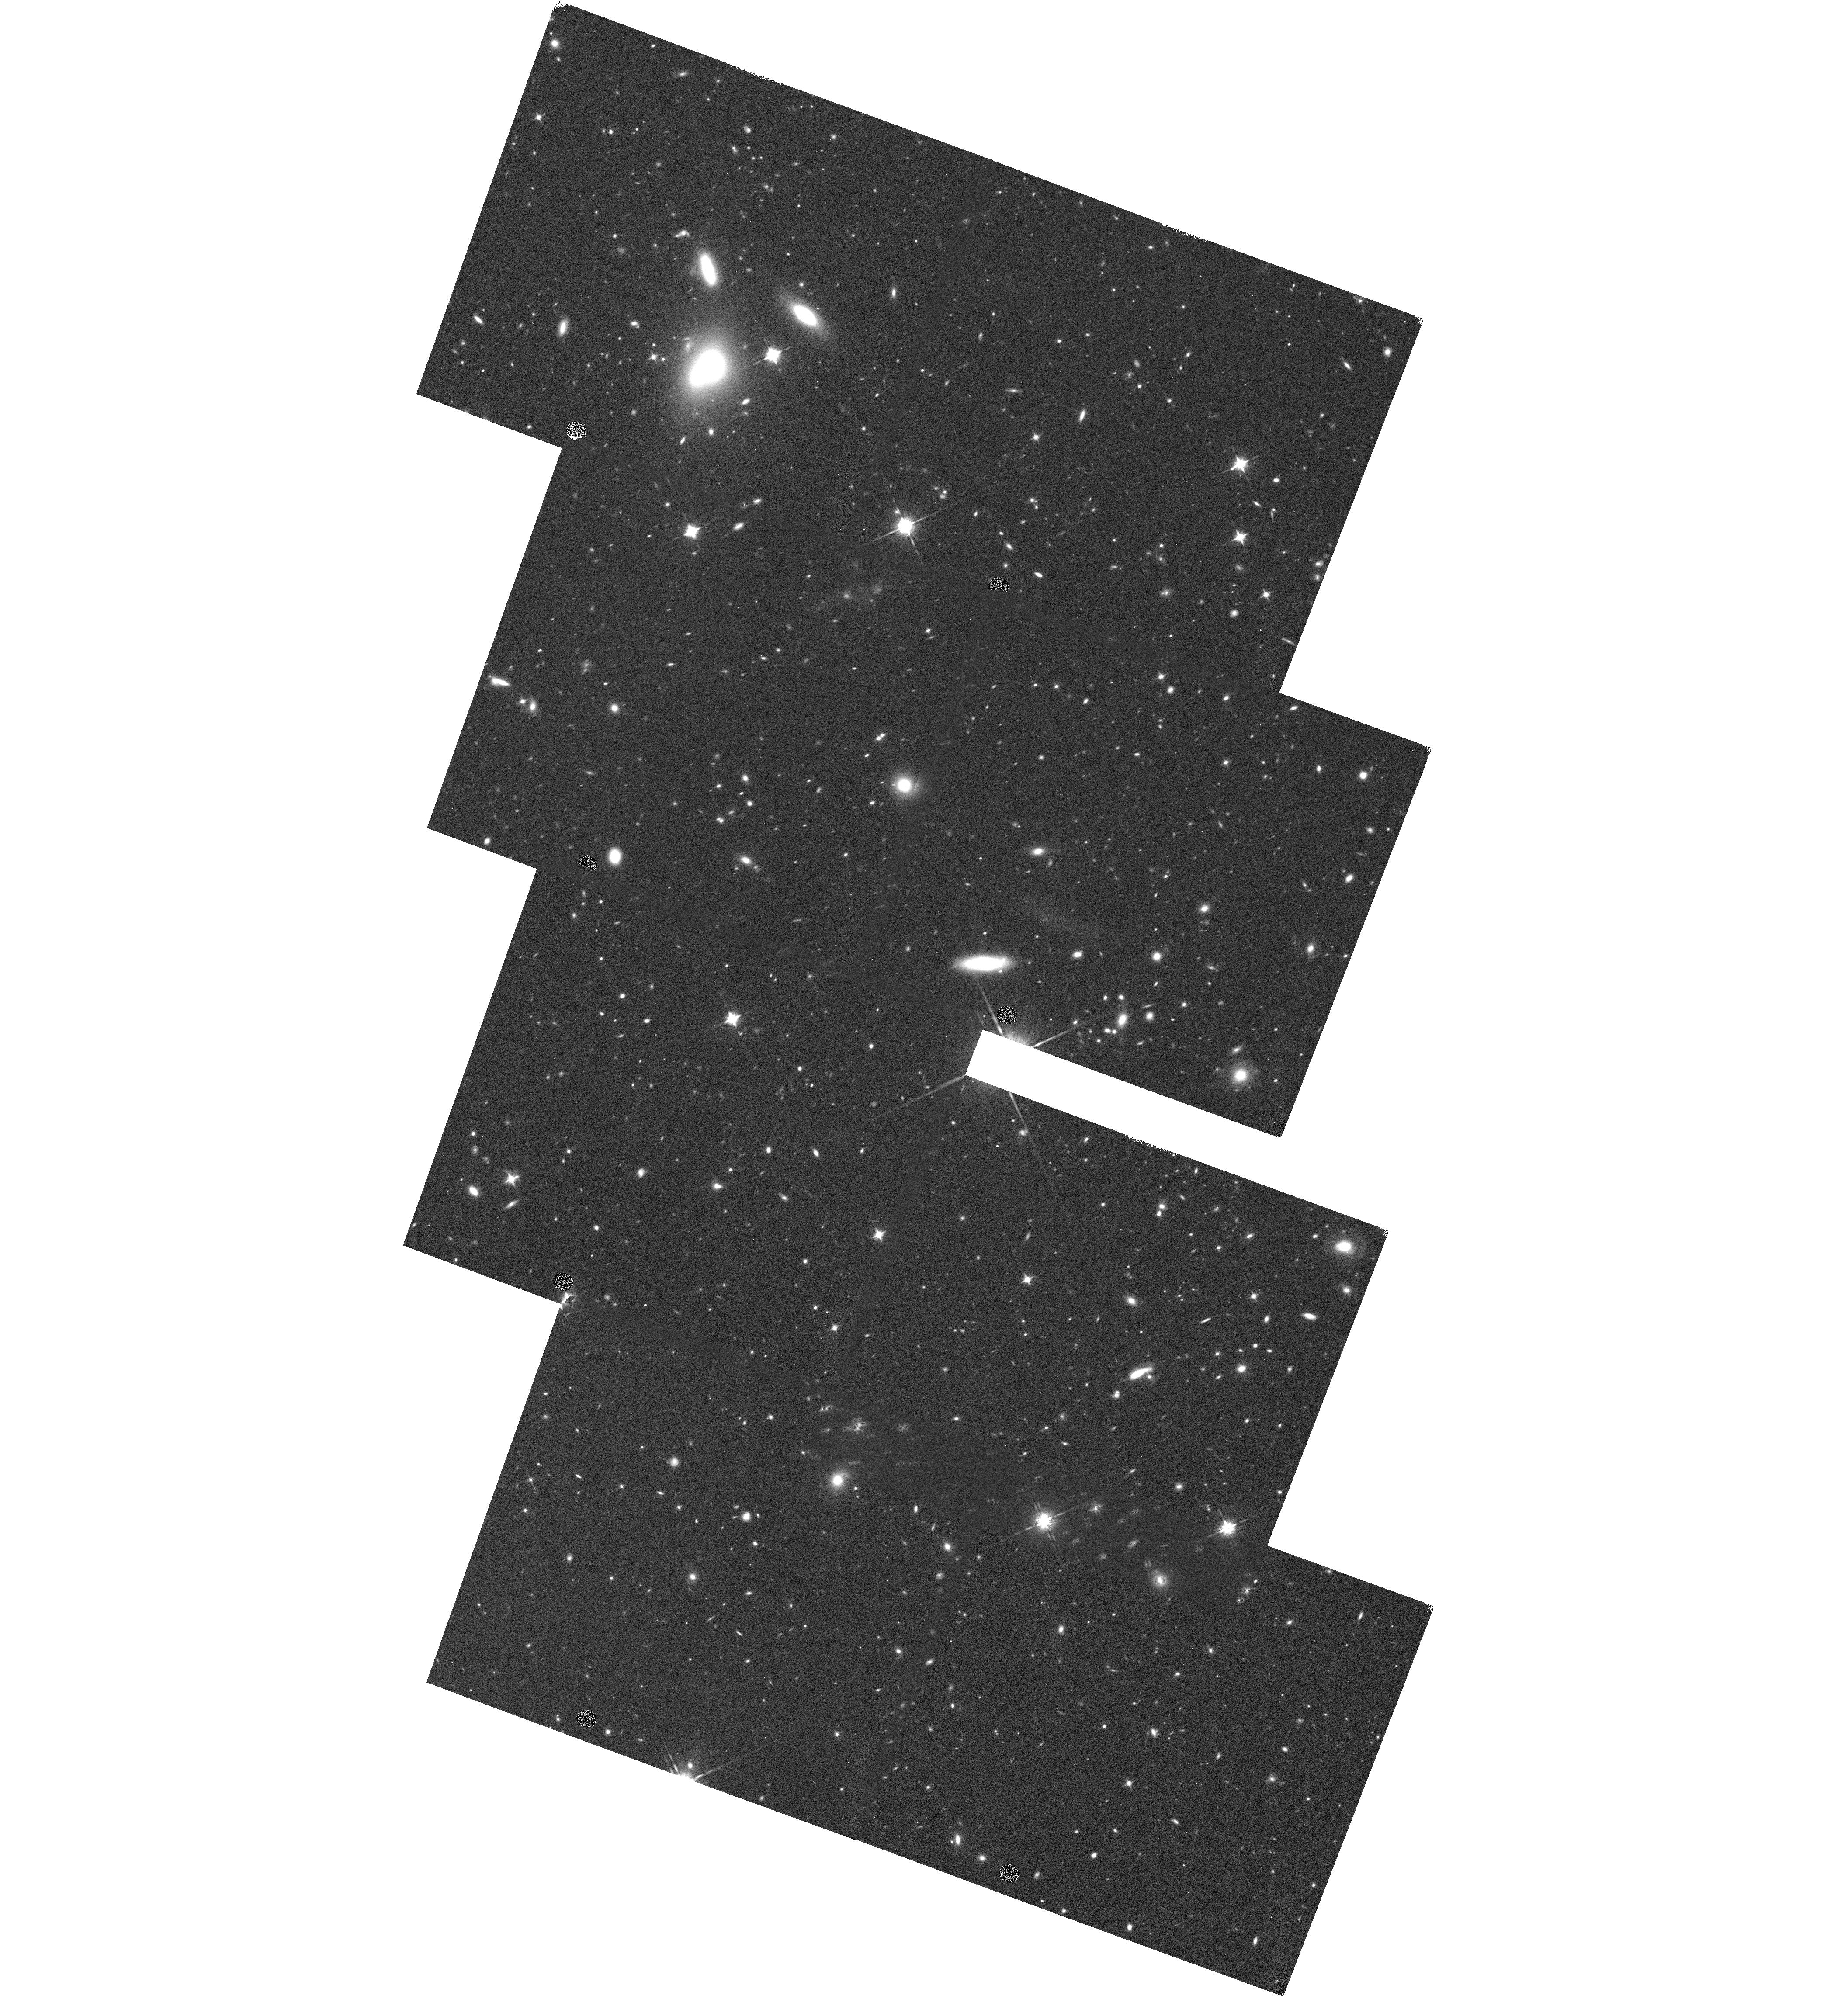
Target: COSMOS-T34-NEW
Instrument: WFC3/IR
Filter: F160W
Exposure: 35 min
Observation ID: hst_14114_34_wfc3_ir_f160w_icxe34

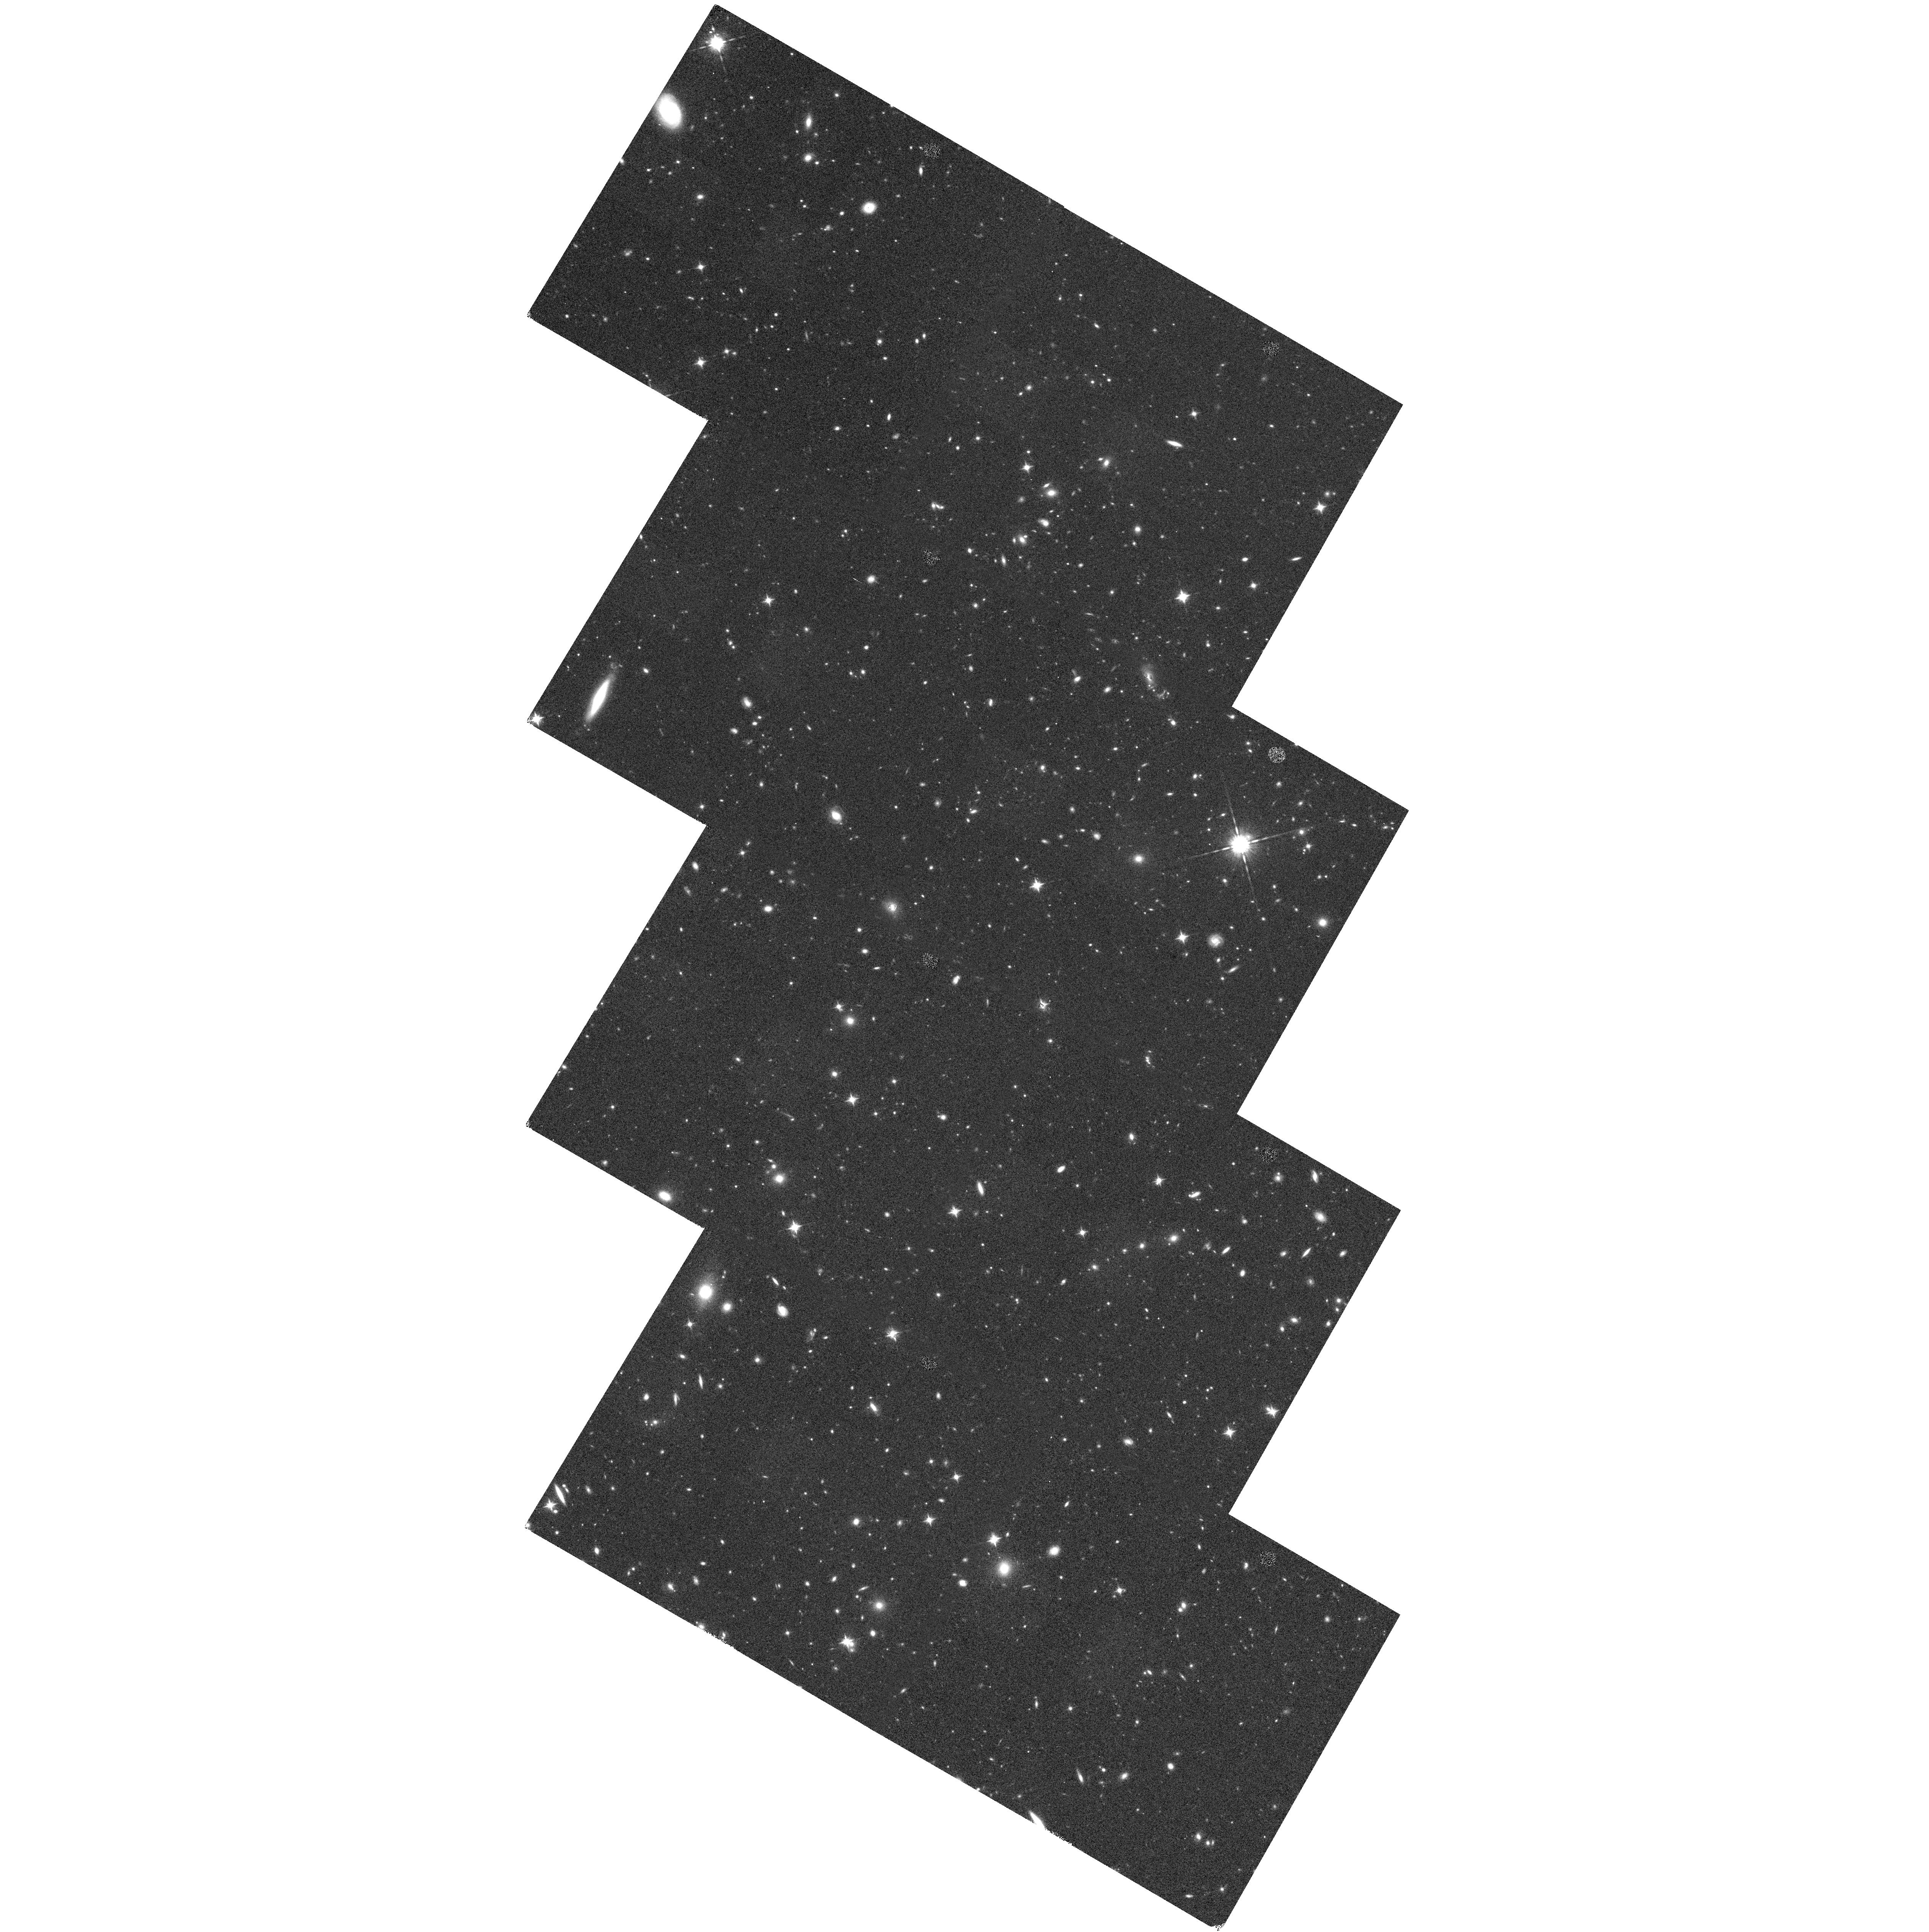
Target: COSMOS-T28
Instrument: WFC3/IR
Filter: F160W
Exposure: 35 min
Observation ID: hst_14114_28_wfc3_ir_f160w_icxe28

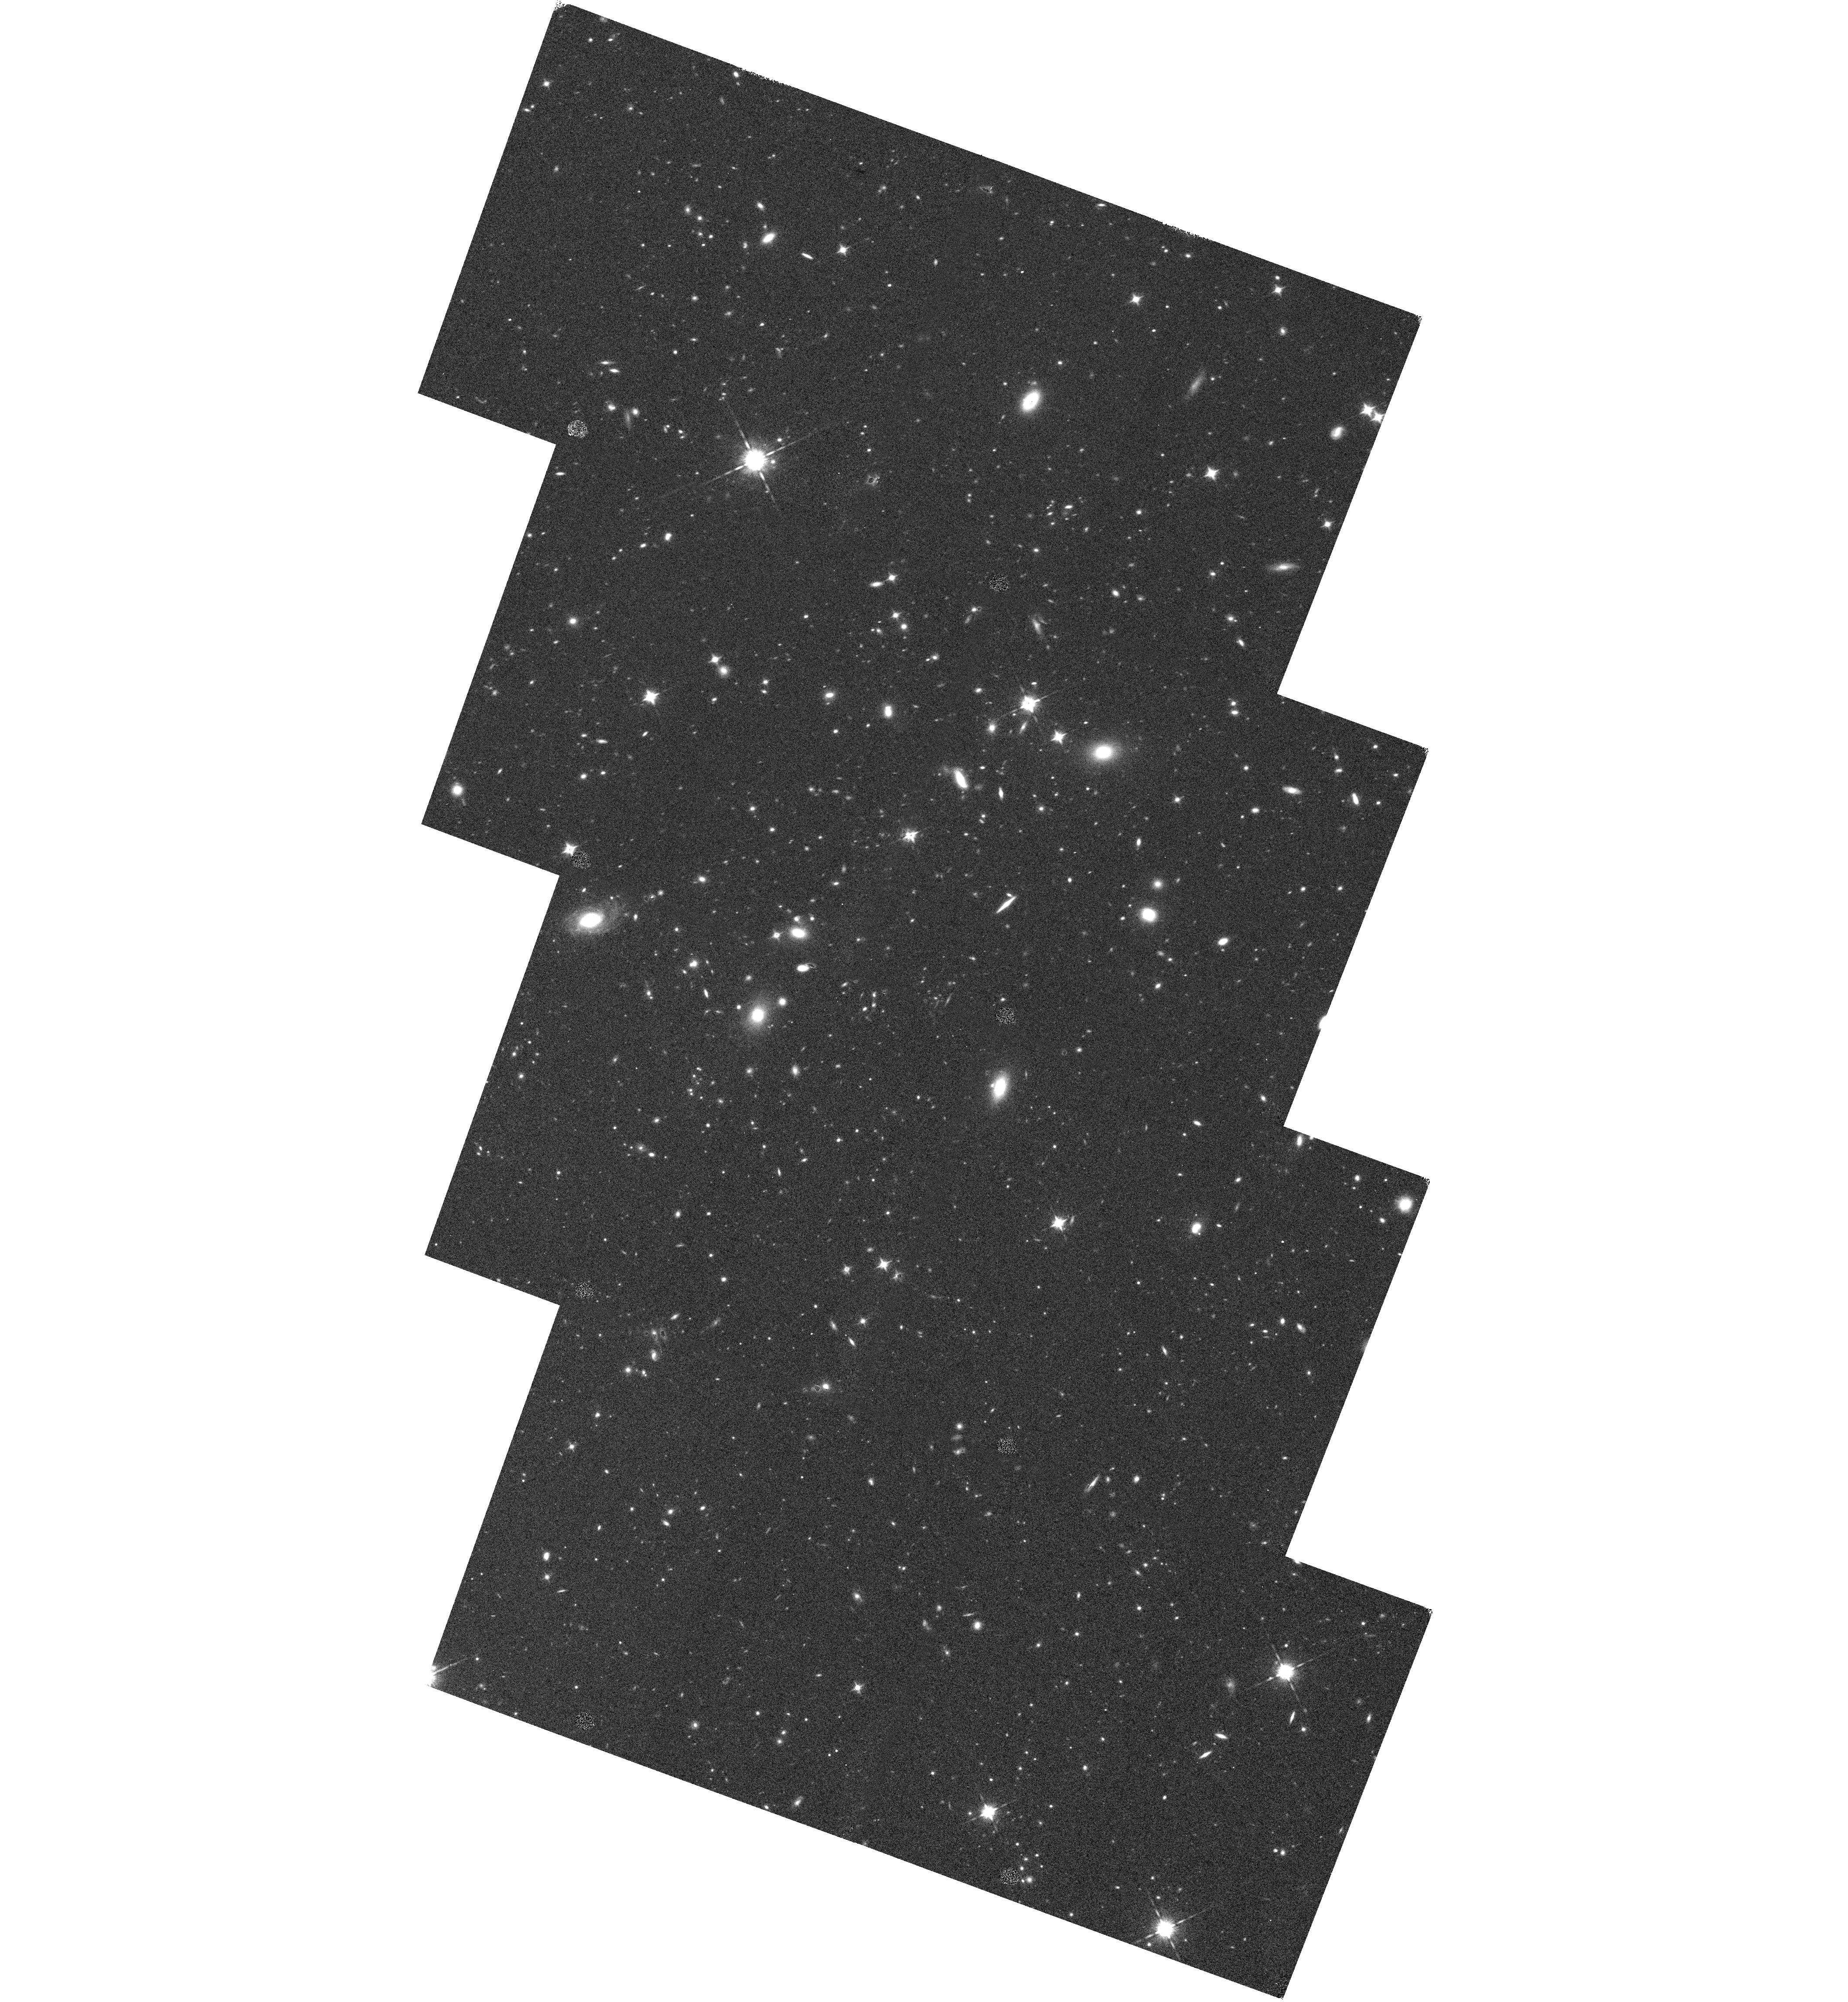
Target: COSMOS-T43-NEW
Instrument: WFC3/IR
Filter: F160W
Exposure: 35 min
Observation ID: hst_14114_43_wfc3_ir_f160w_icxe43

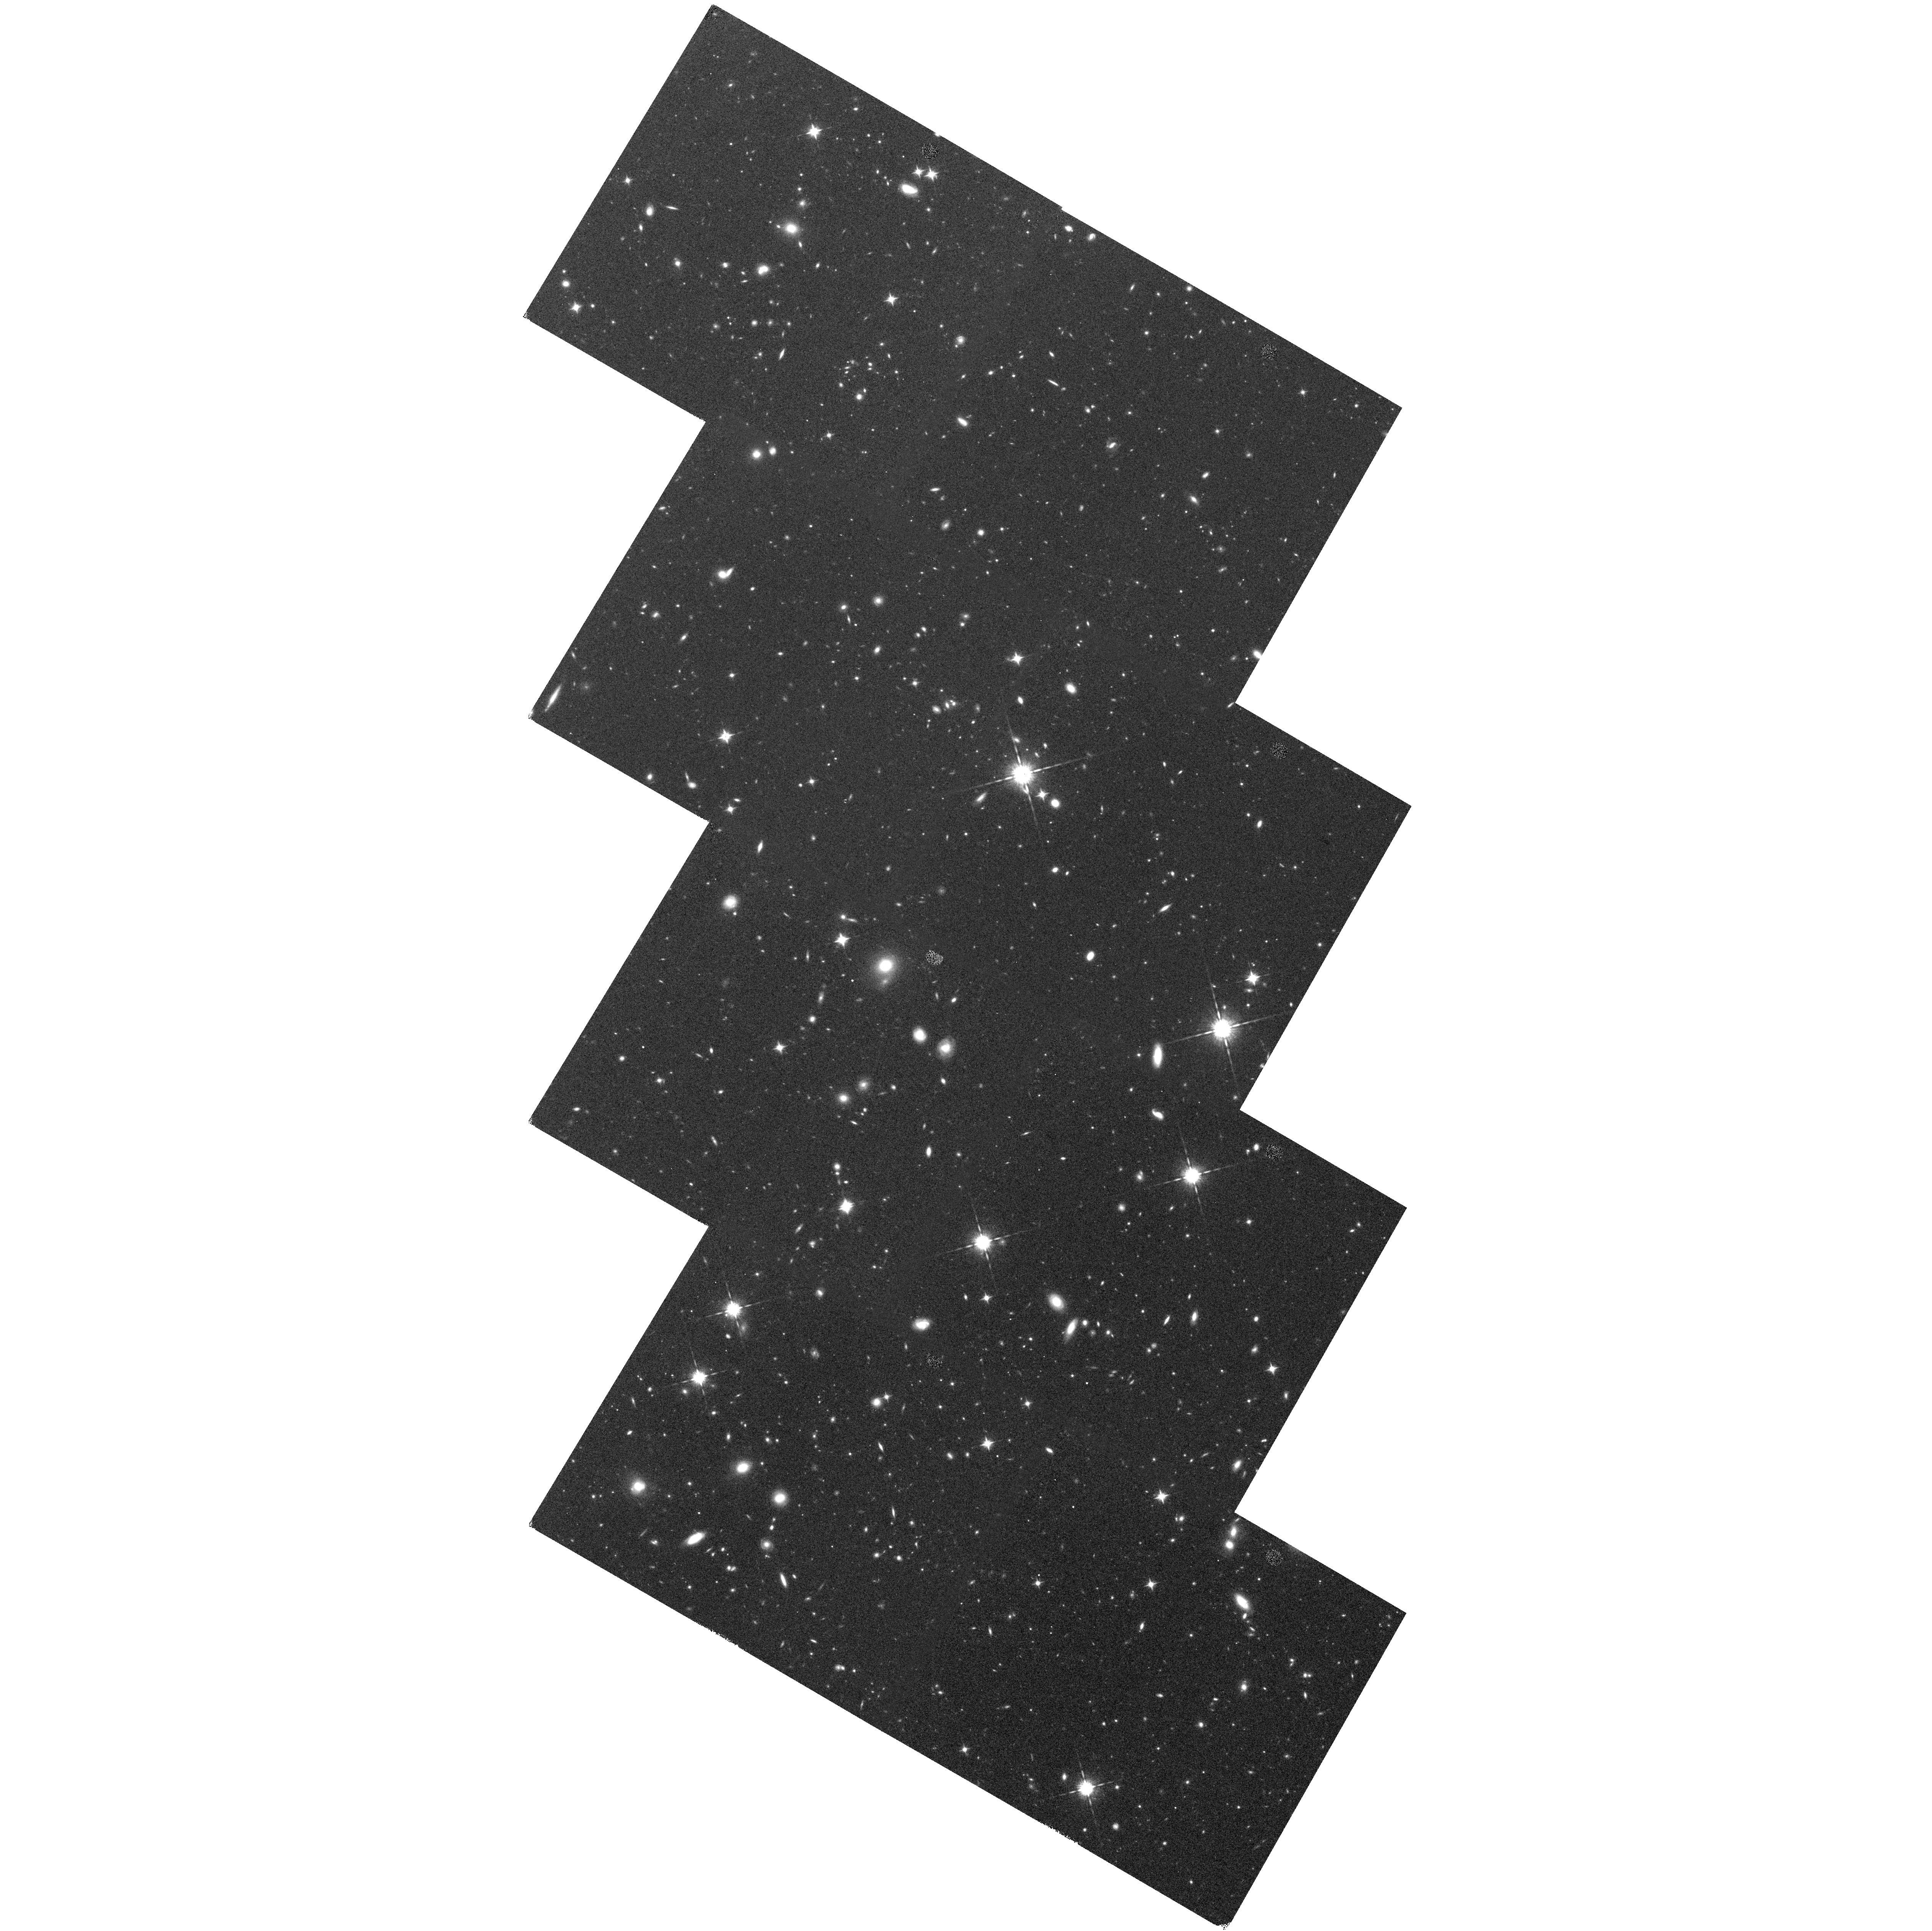
Target: COSMOS-T20
Instrument: WFC3/IR
Filter: F160W
Exposure: 35 min
Observation ID: hst_14114_20_wfc3_ir_f160w_icxe20

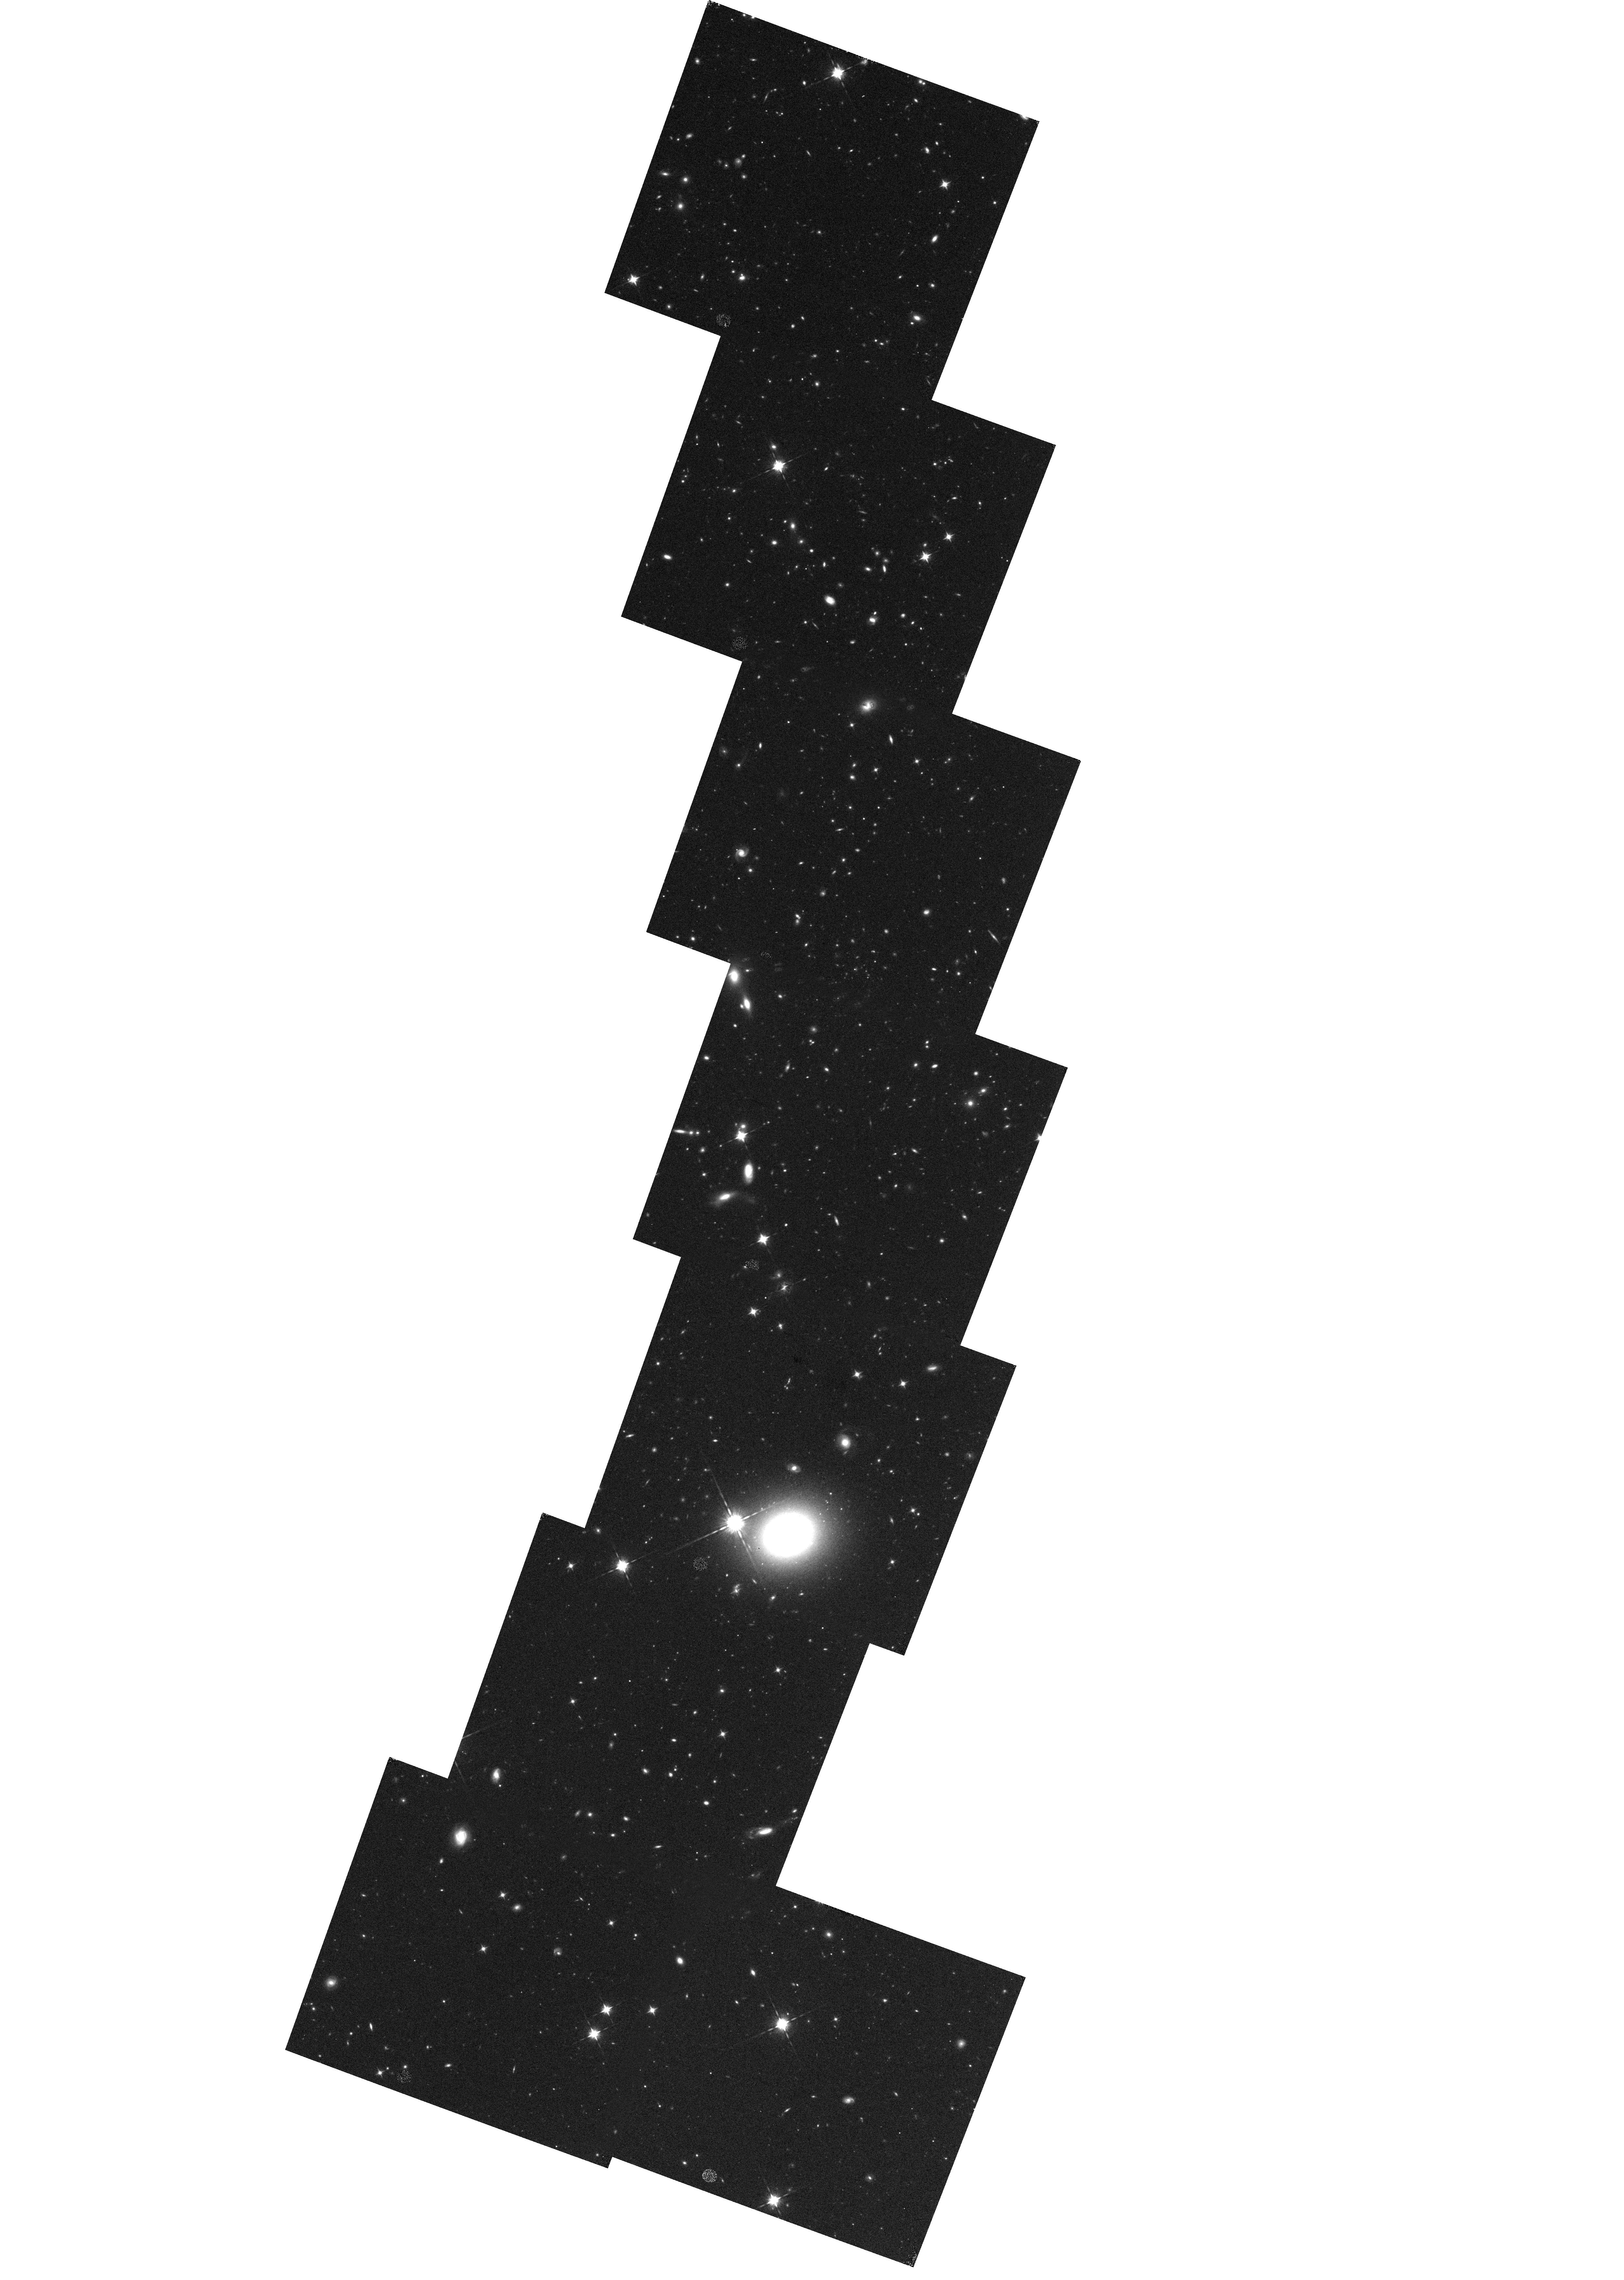
Target: COSMOS-T12
Instrument: WFC3/IR
Filter: F160W
Exposure: 35 min
Observation ID: hst_14114_12_wfc3_ir_f160w_icxe12

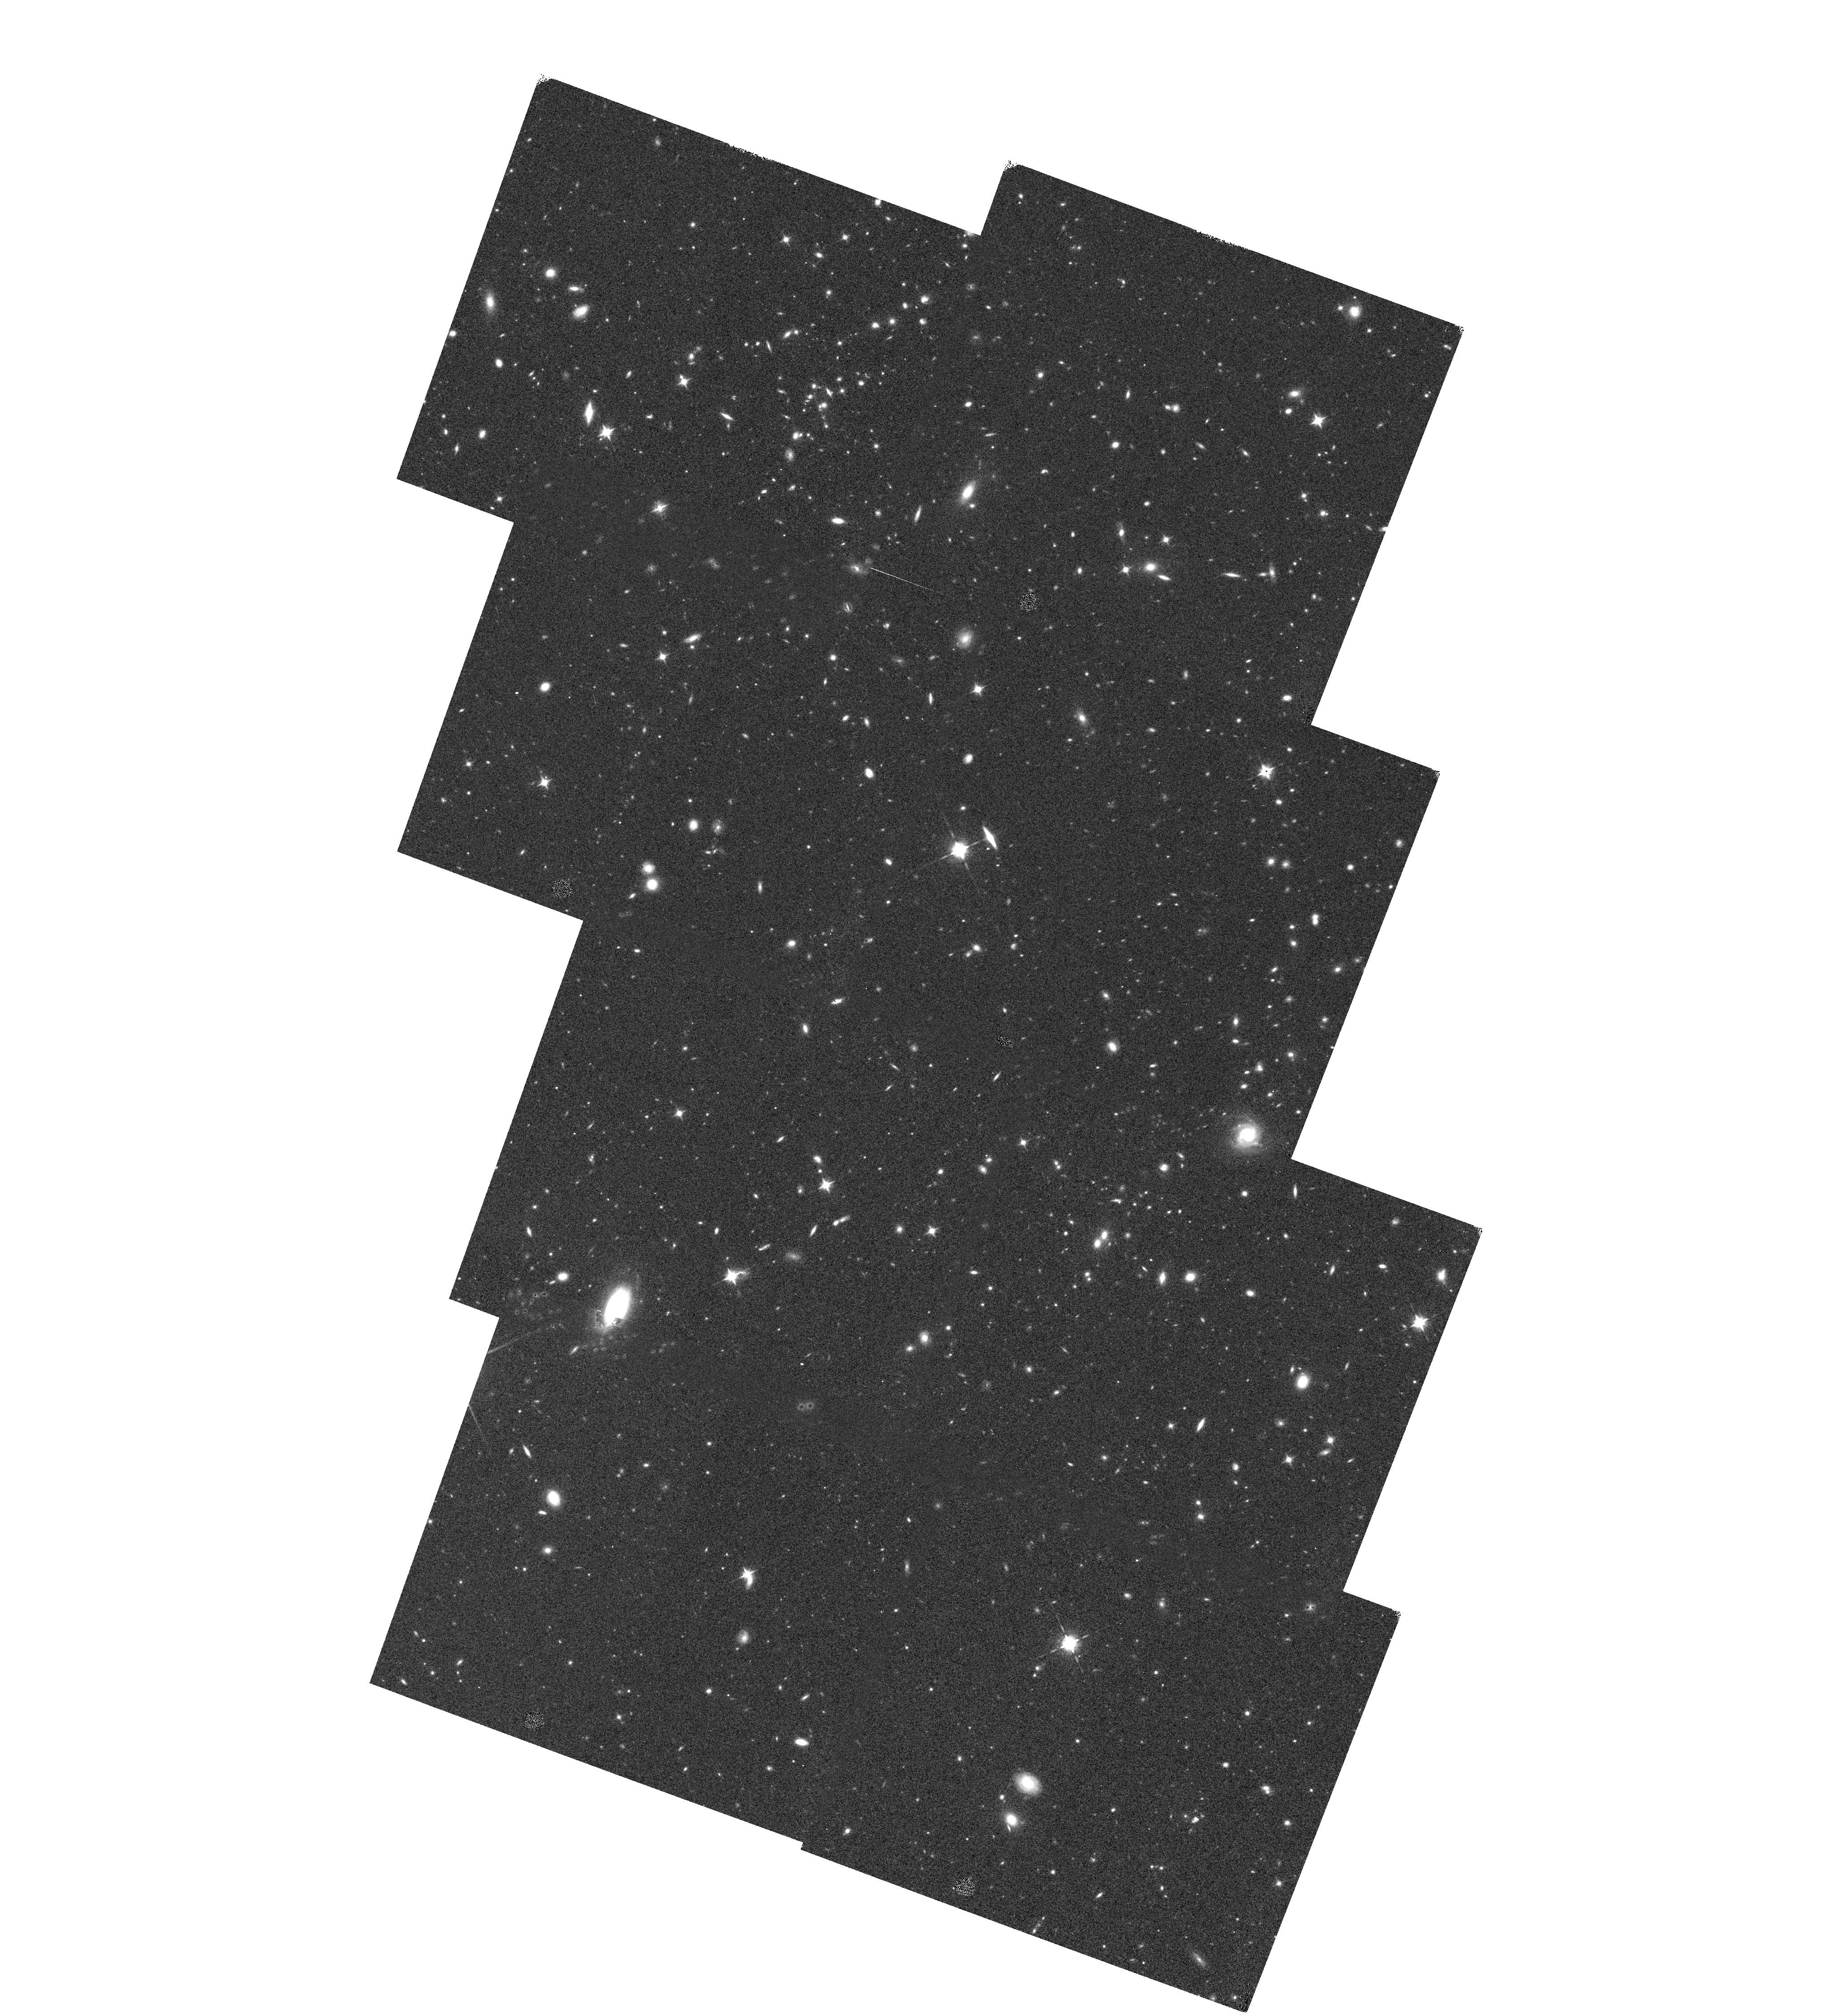
Target: COSMOS-T8
Instrument: WFC3/IR
Filter: F160W
Exposure: 35 min
Observation ID: hst_14114_08_wfc3_ir_f160w_icxe08

A Wide-Field WFC3 Imaging Survey in the COSMOS Field (PI: van Dokkum, Pieter)

Wide-field surveys with HST are generally inefficient, as guide star acquisitions impose a minimum exposure time of 0.5-1 orbit per pointing. We propose to use an innovative method to observe 456 WFC3 F160W pointings, covering 0.6 square degrees, in only 57 orbits. The method utilizes the fact that HST drifts by only a very small amount in the 25 seconds between non-destructive reads of unguided exposures. By observing the deep UltraVISTA/SMUVS strips in the COSMOS field we leverage the ACS F814W data in that field as well as the deepest IRAC and ground-based near-IR data in existence over such a large area. The data reach a 5 sigma point source depth of H(AB)=25.3. Extending the 900-orbit CANDELS program, this will more than triple the area covered by near-IR imaging at HST resolution. The primary science goals of our small team center around the evolution of massive galaxies: we will measure the relation between their star formation rate and structure at 2<z<3, identify candidate compact massive galaxies in the process of formation, and determine their major merger rate from close pair statistics. As many other science questions can be answered with these data we waive the proprietary time and will make reduced mosaics available to the community.